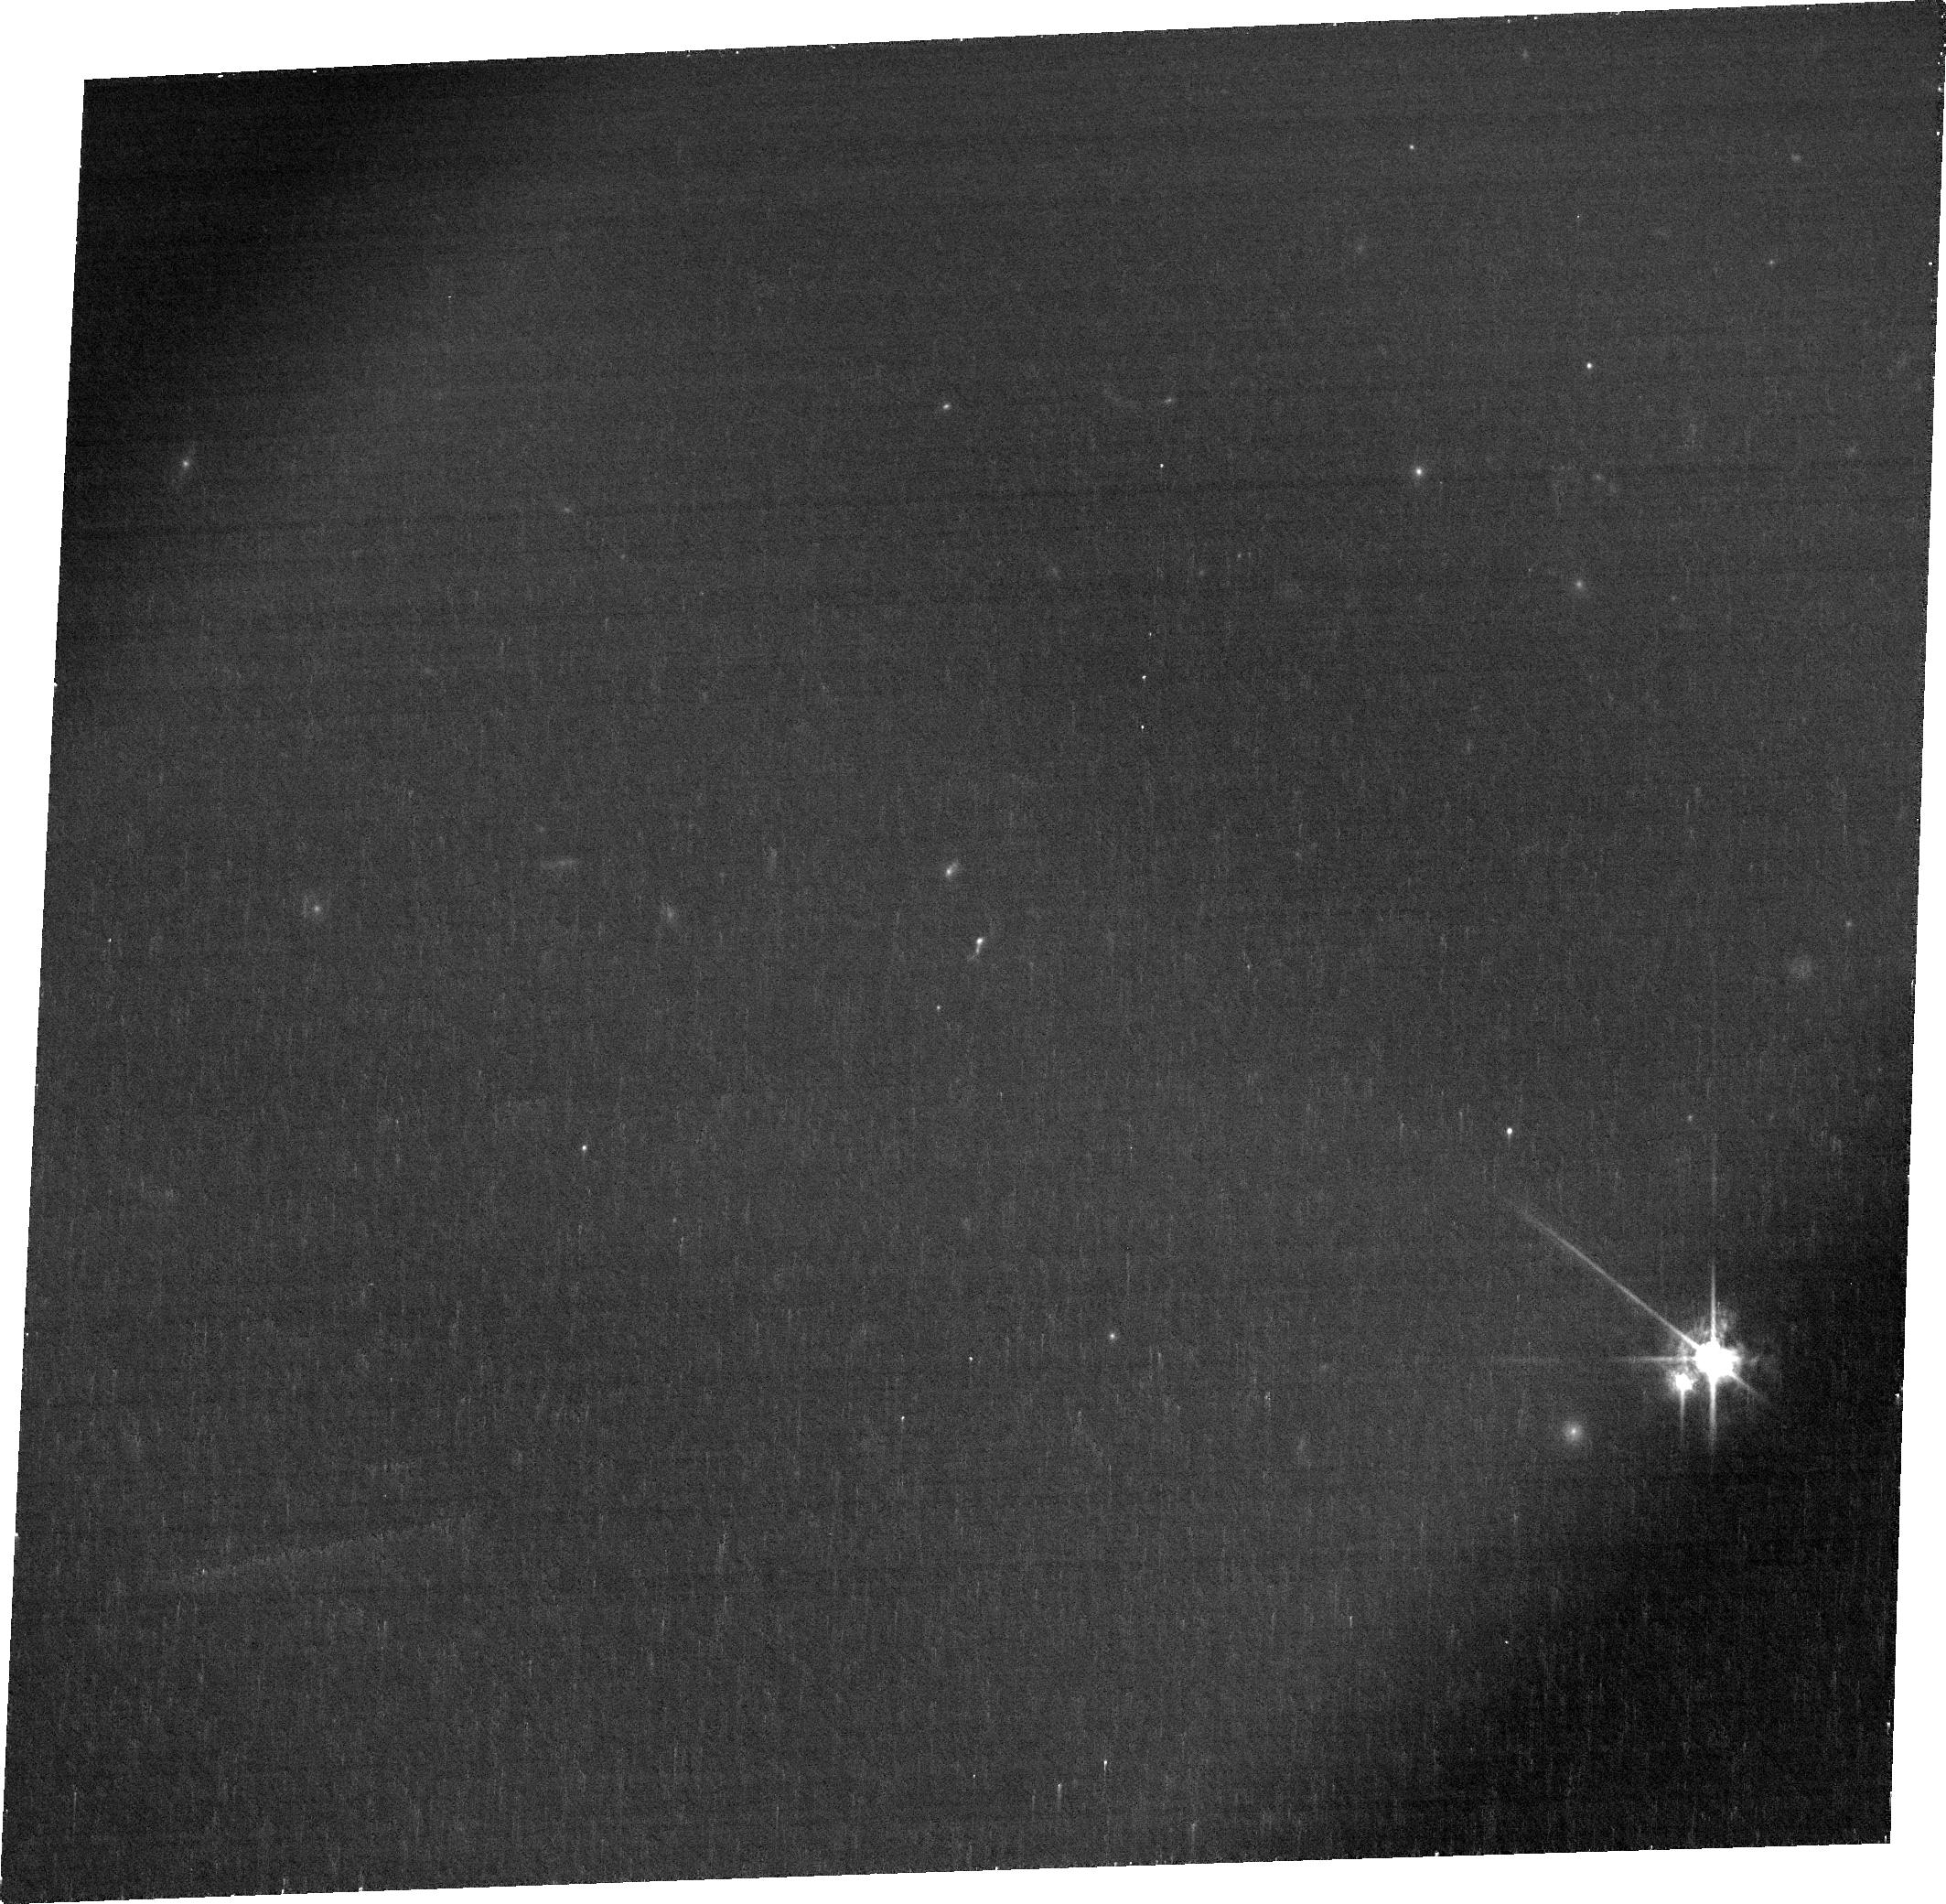
Target: J1046+5827. Instrument: ACS/WFC. Filter: FR914M. Exposure: 19 min. Observation ID: jfjq07050

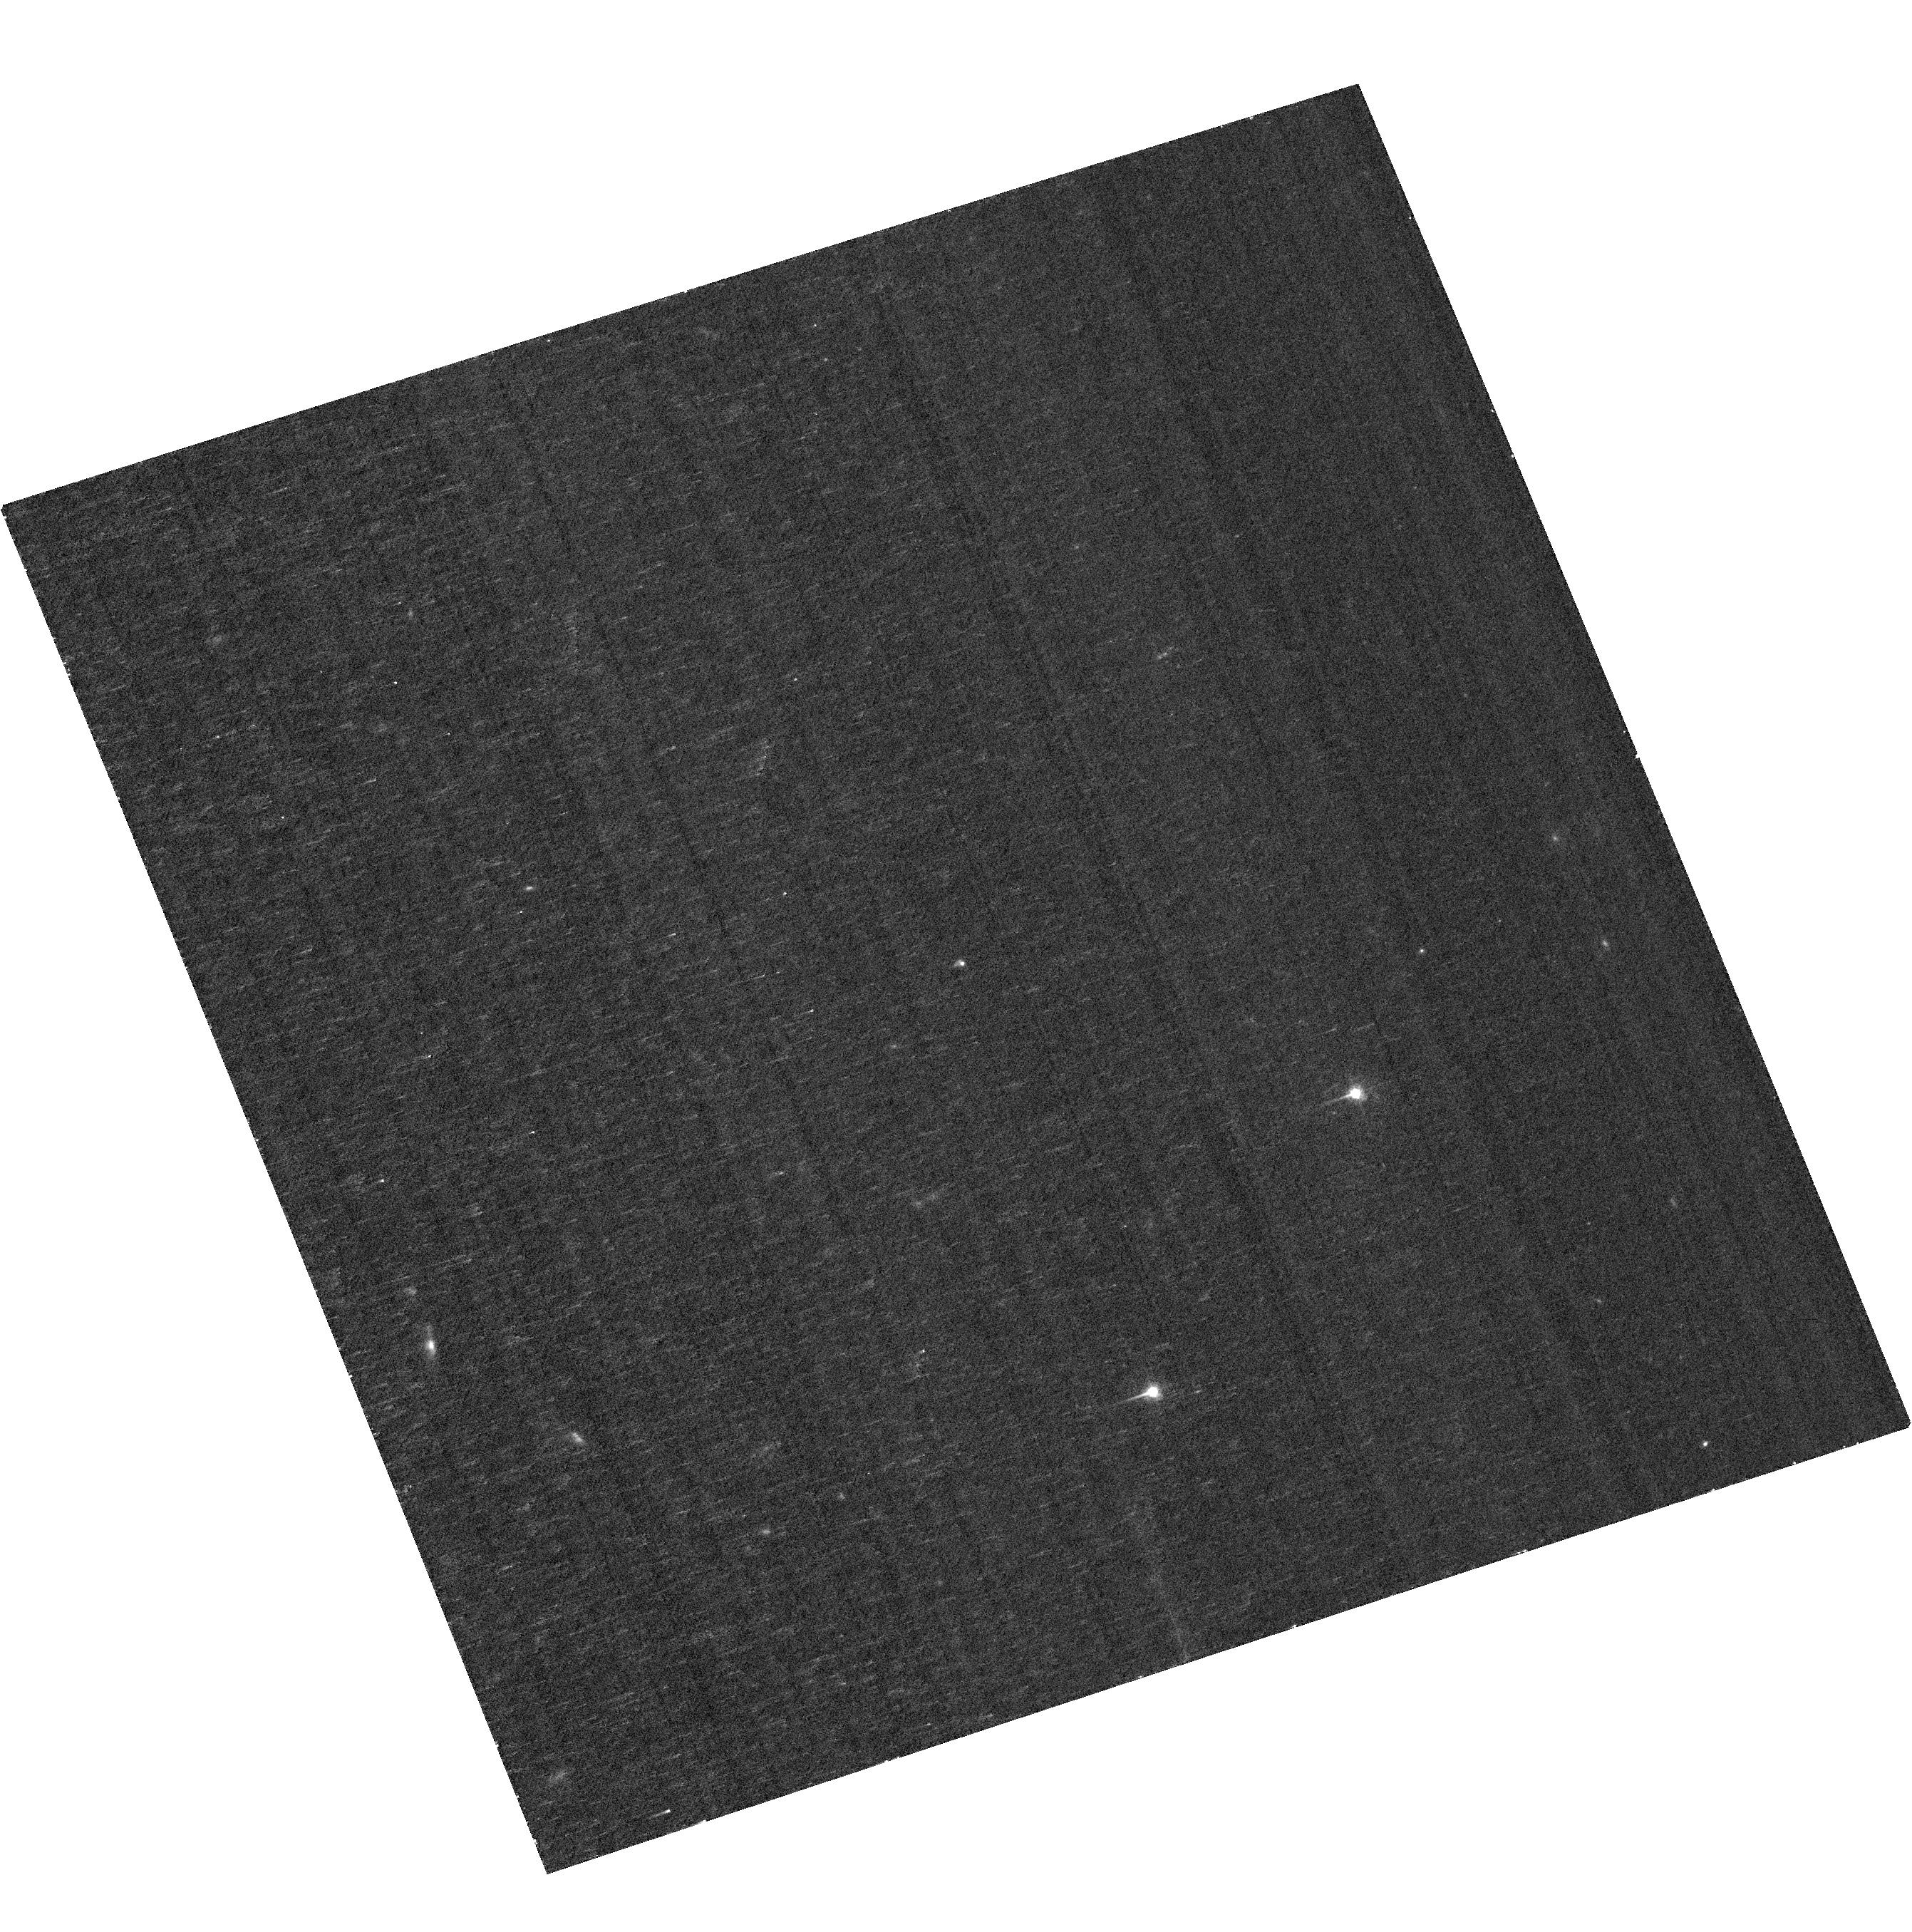
Target: J1127+4610. Instrument: ACS/WFC. Filter: F550M. Exposure: 22 min. Observation ID: hst_17913_03_acs_wfc_f550m_jfjq03

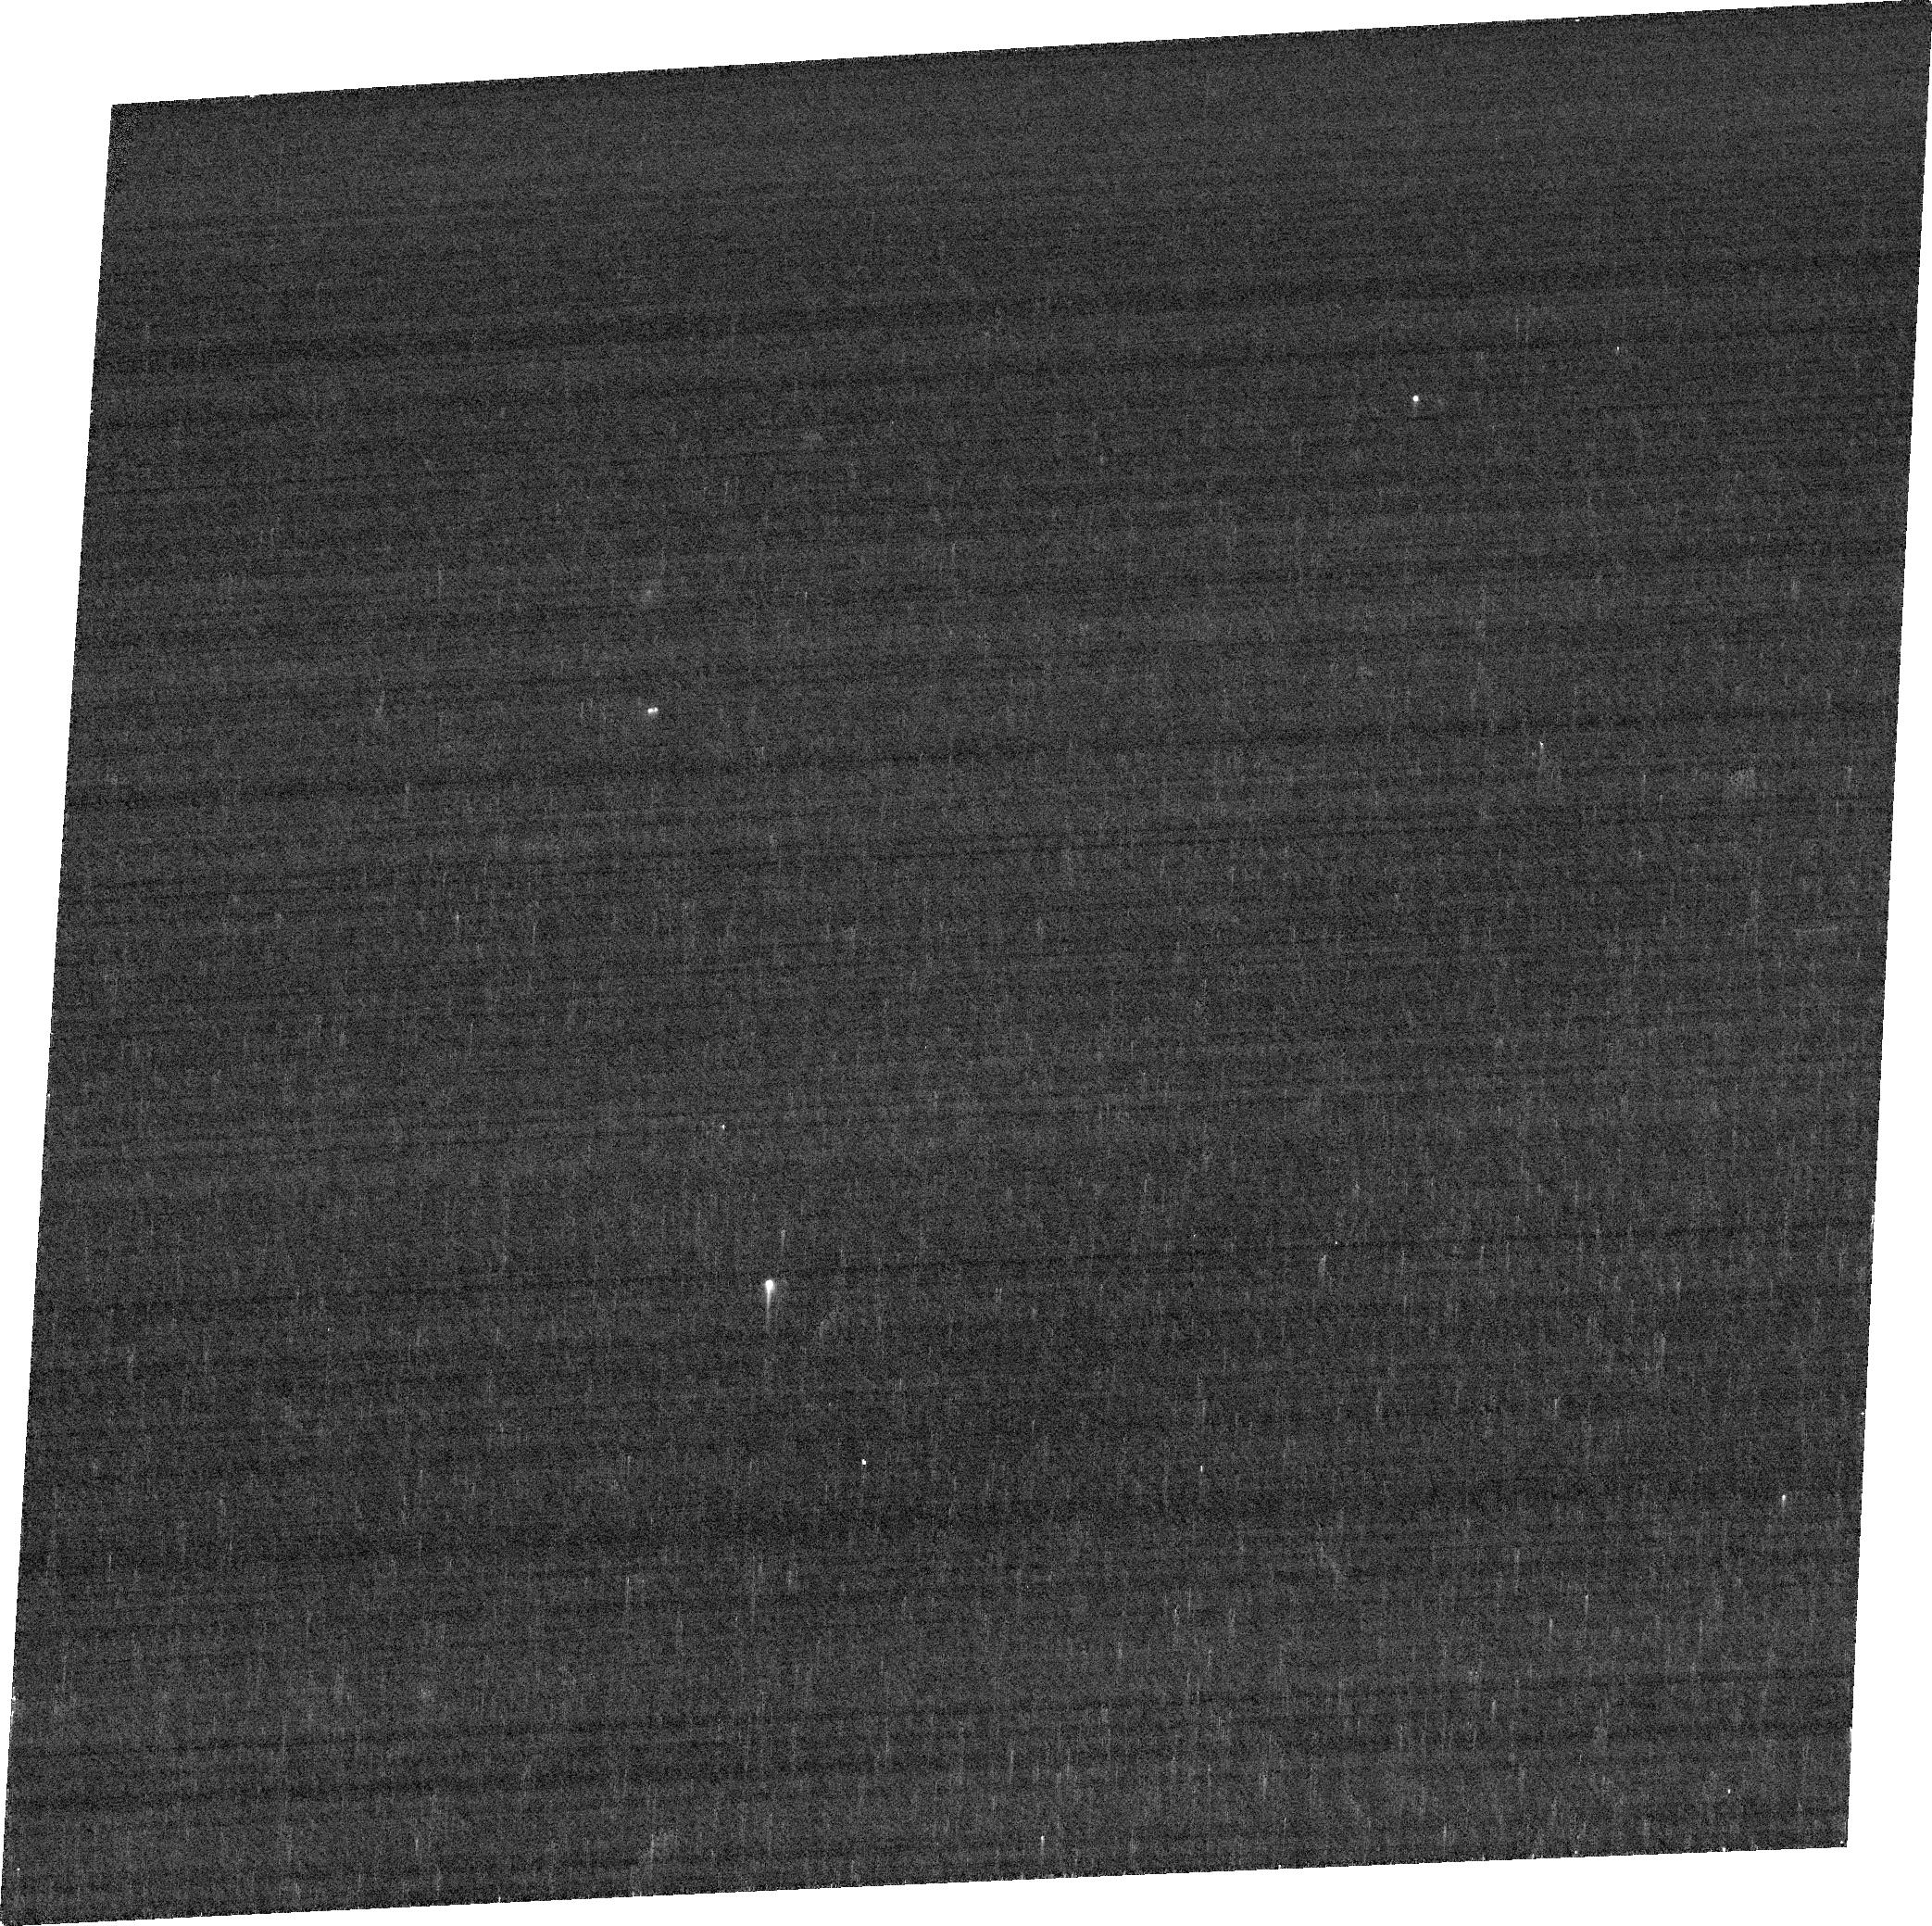
Target: J0232-0426. Instrument: ACS/WFC. Filter: FR716N. Exposure: 5 min. Observation ID: jfjq06010

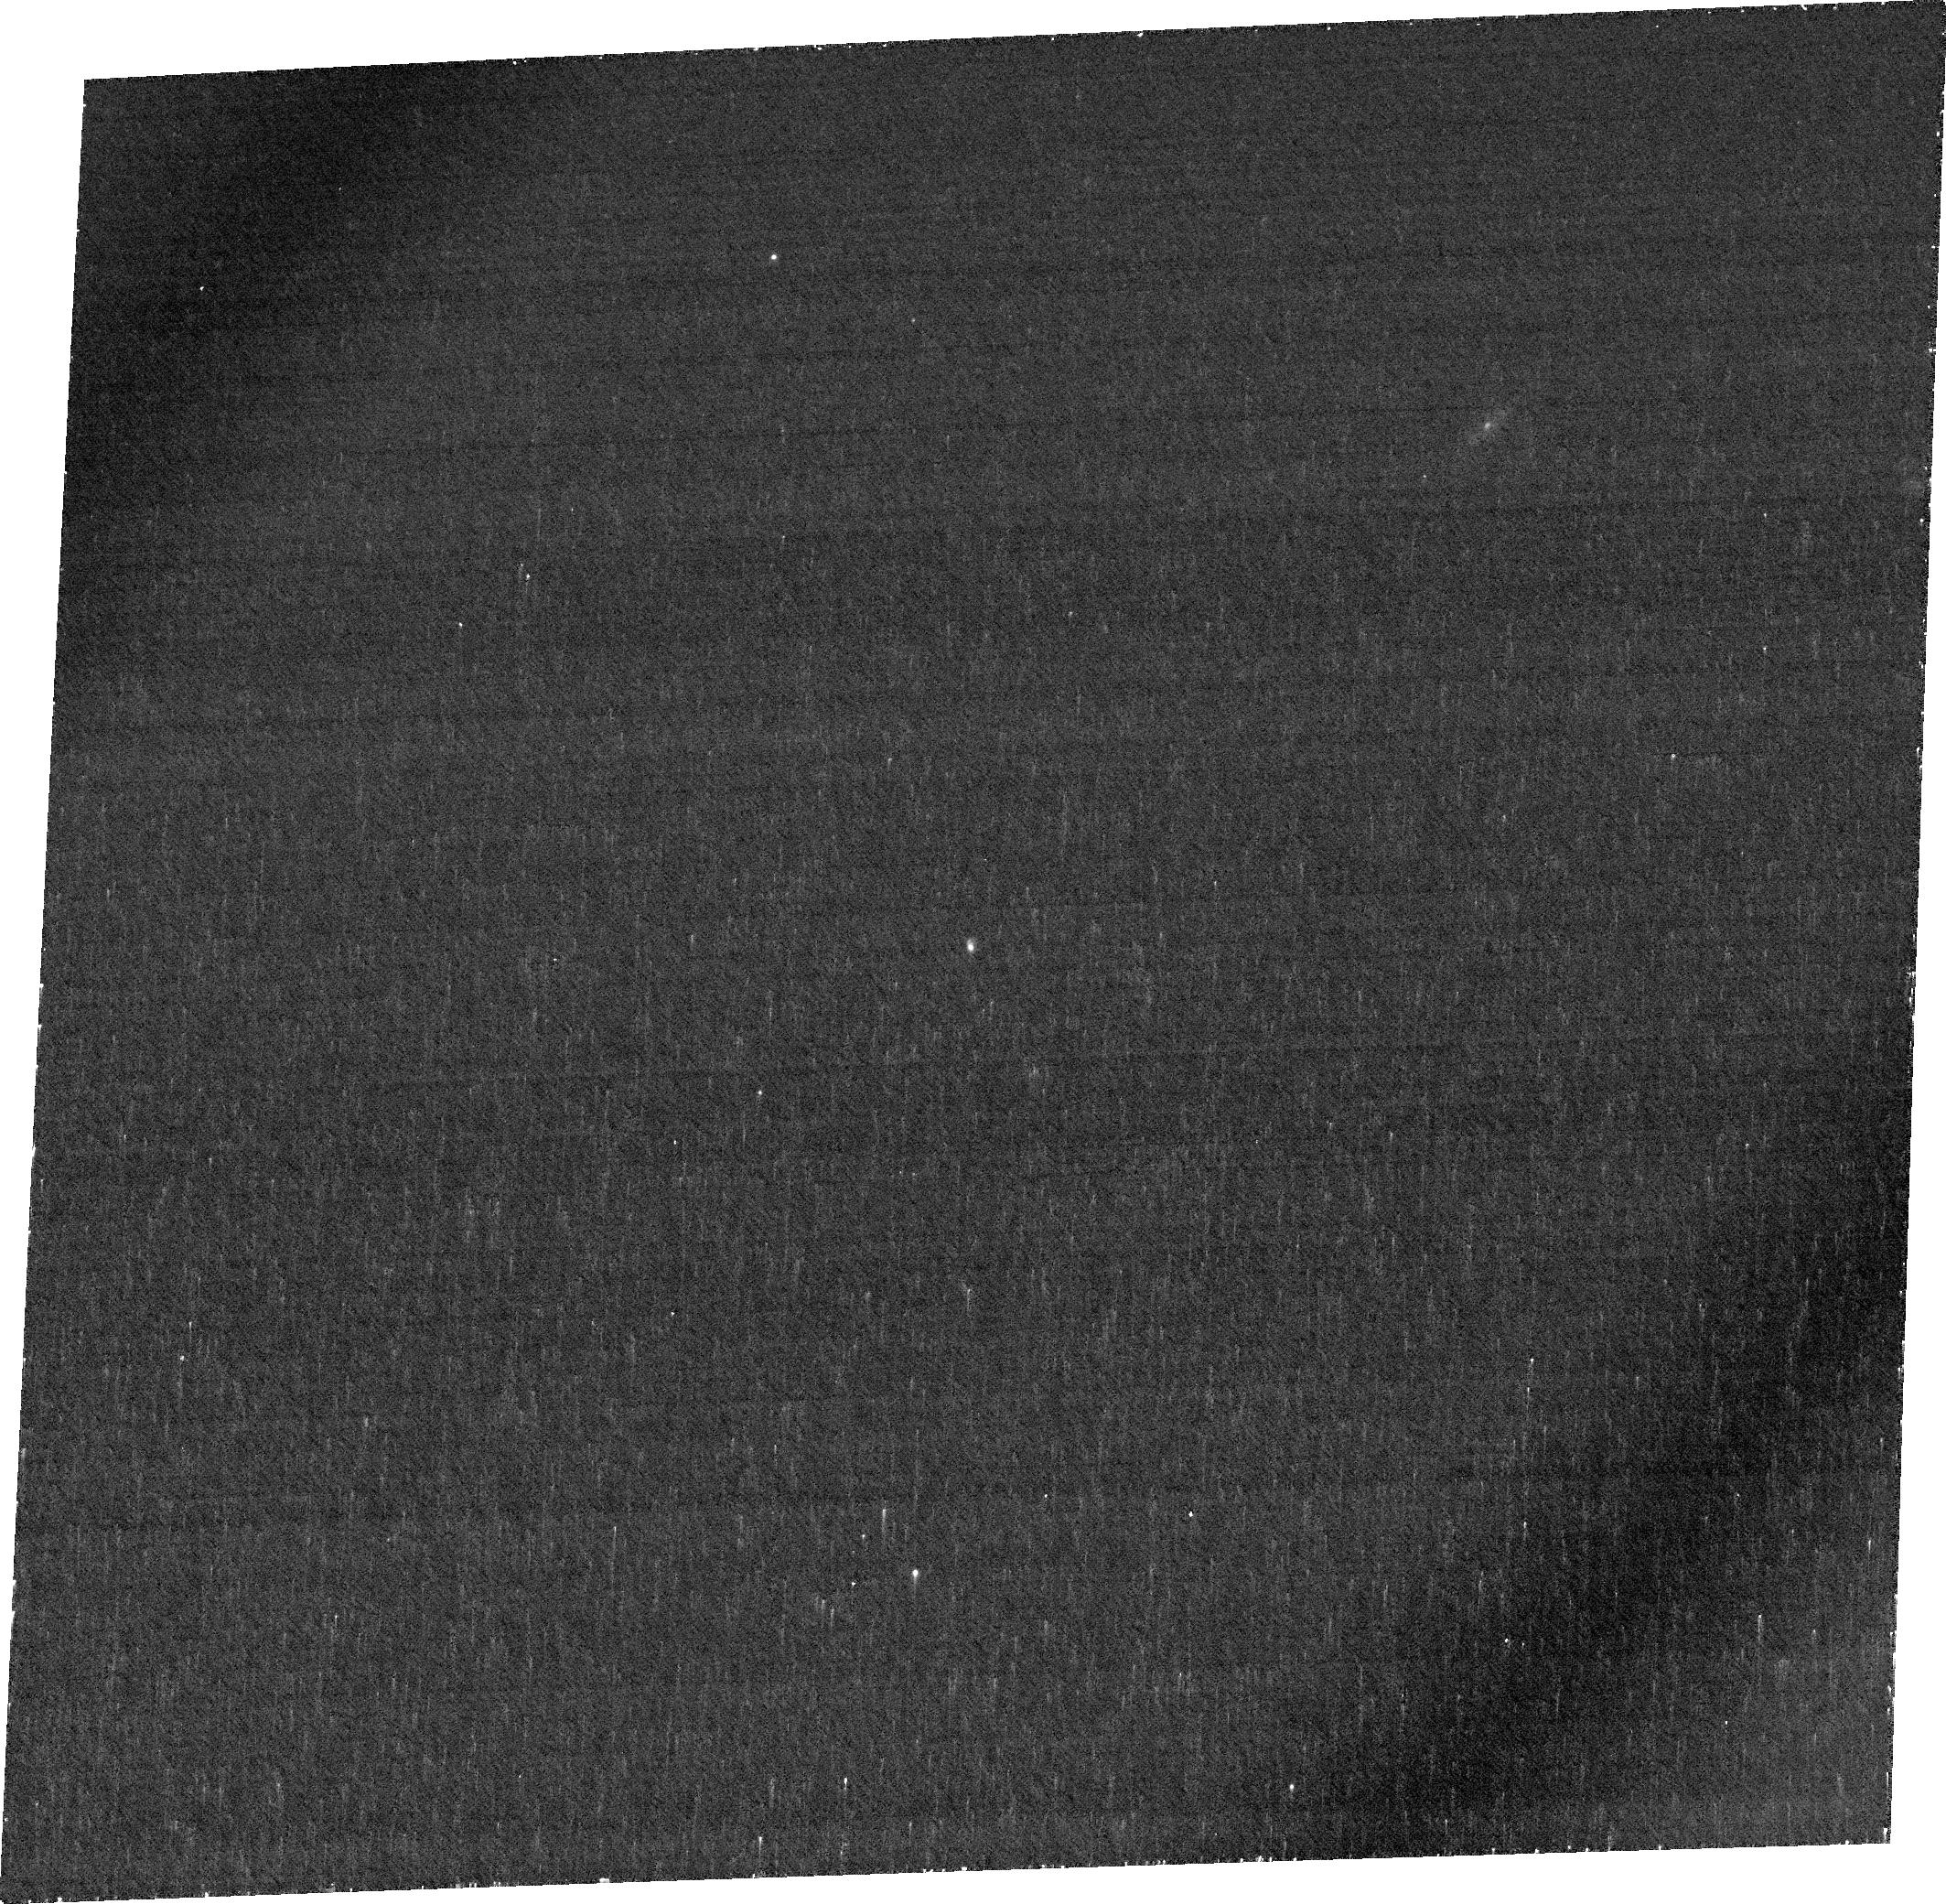
Target: J012217+052044. Instrument: ACS/WFC. Filter: FR505N. Exposure: 35 min. Observation ID: jfjq01010

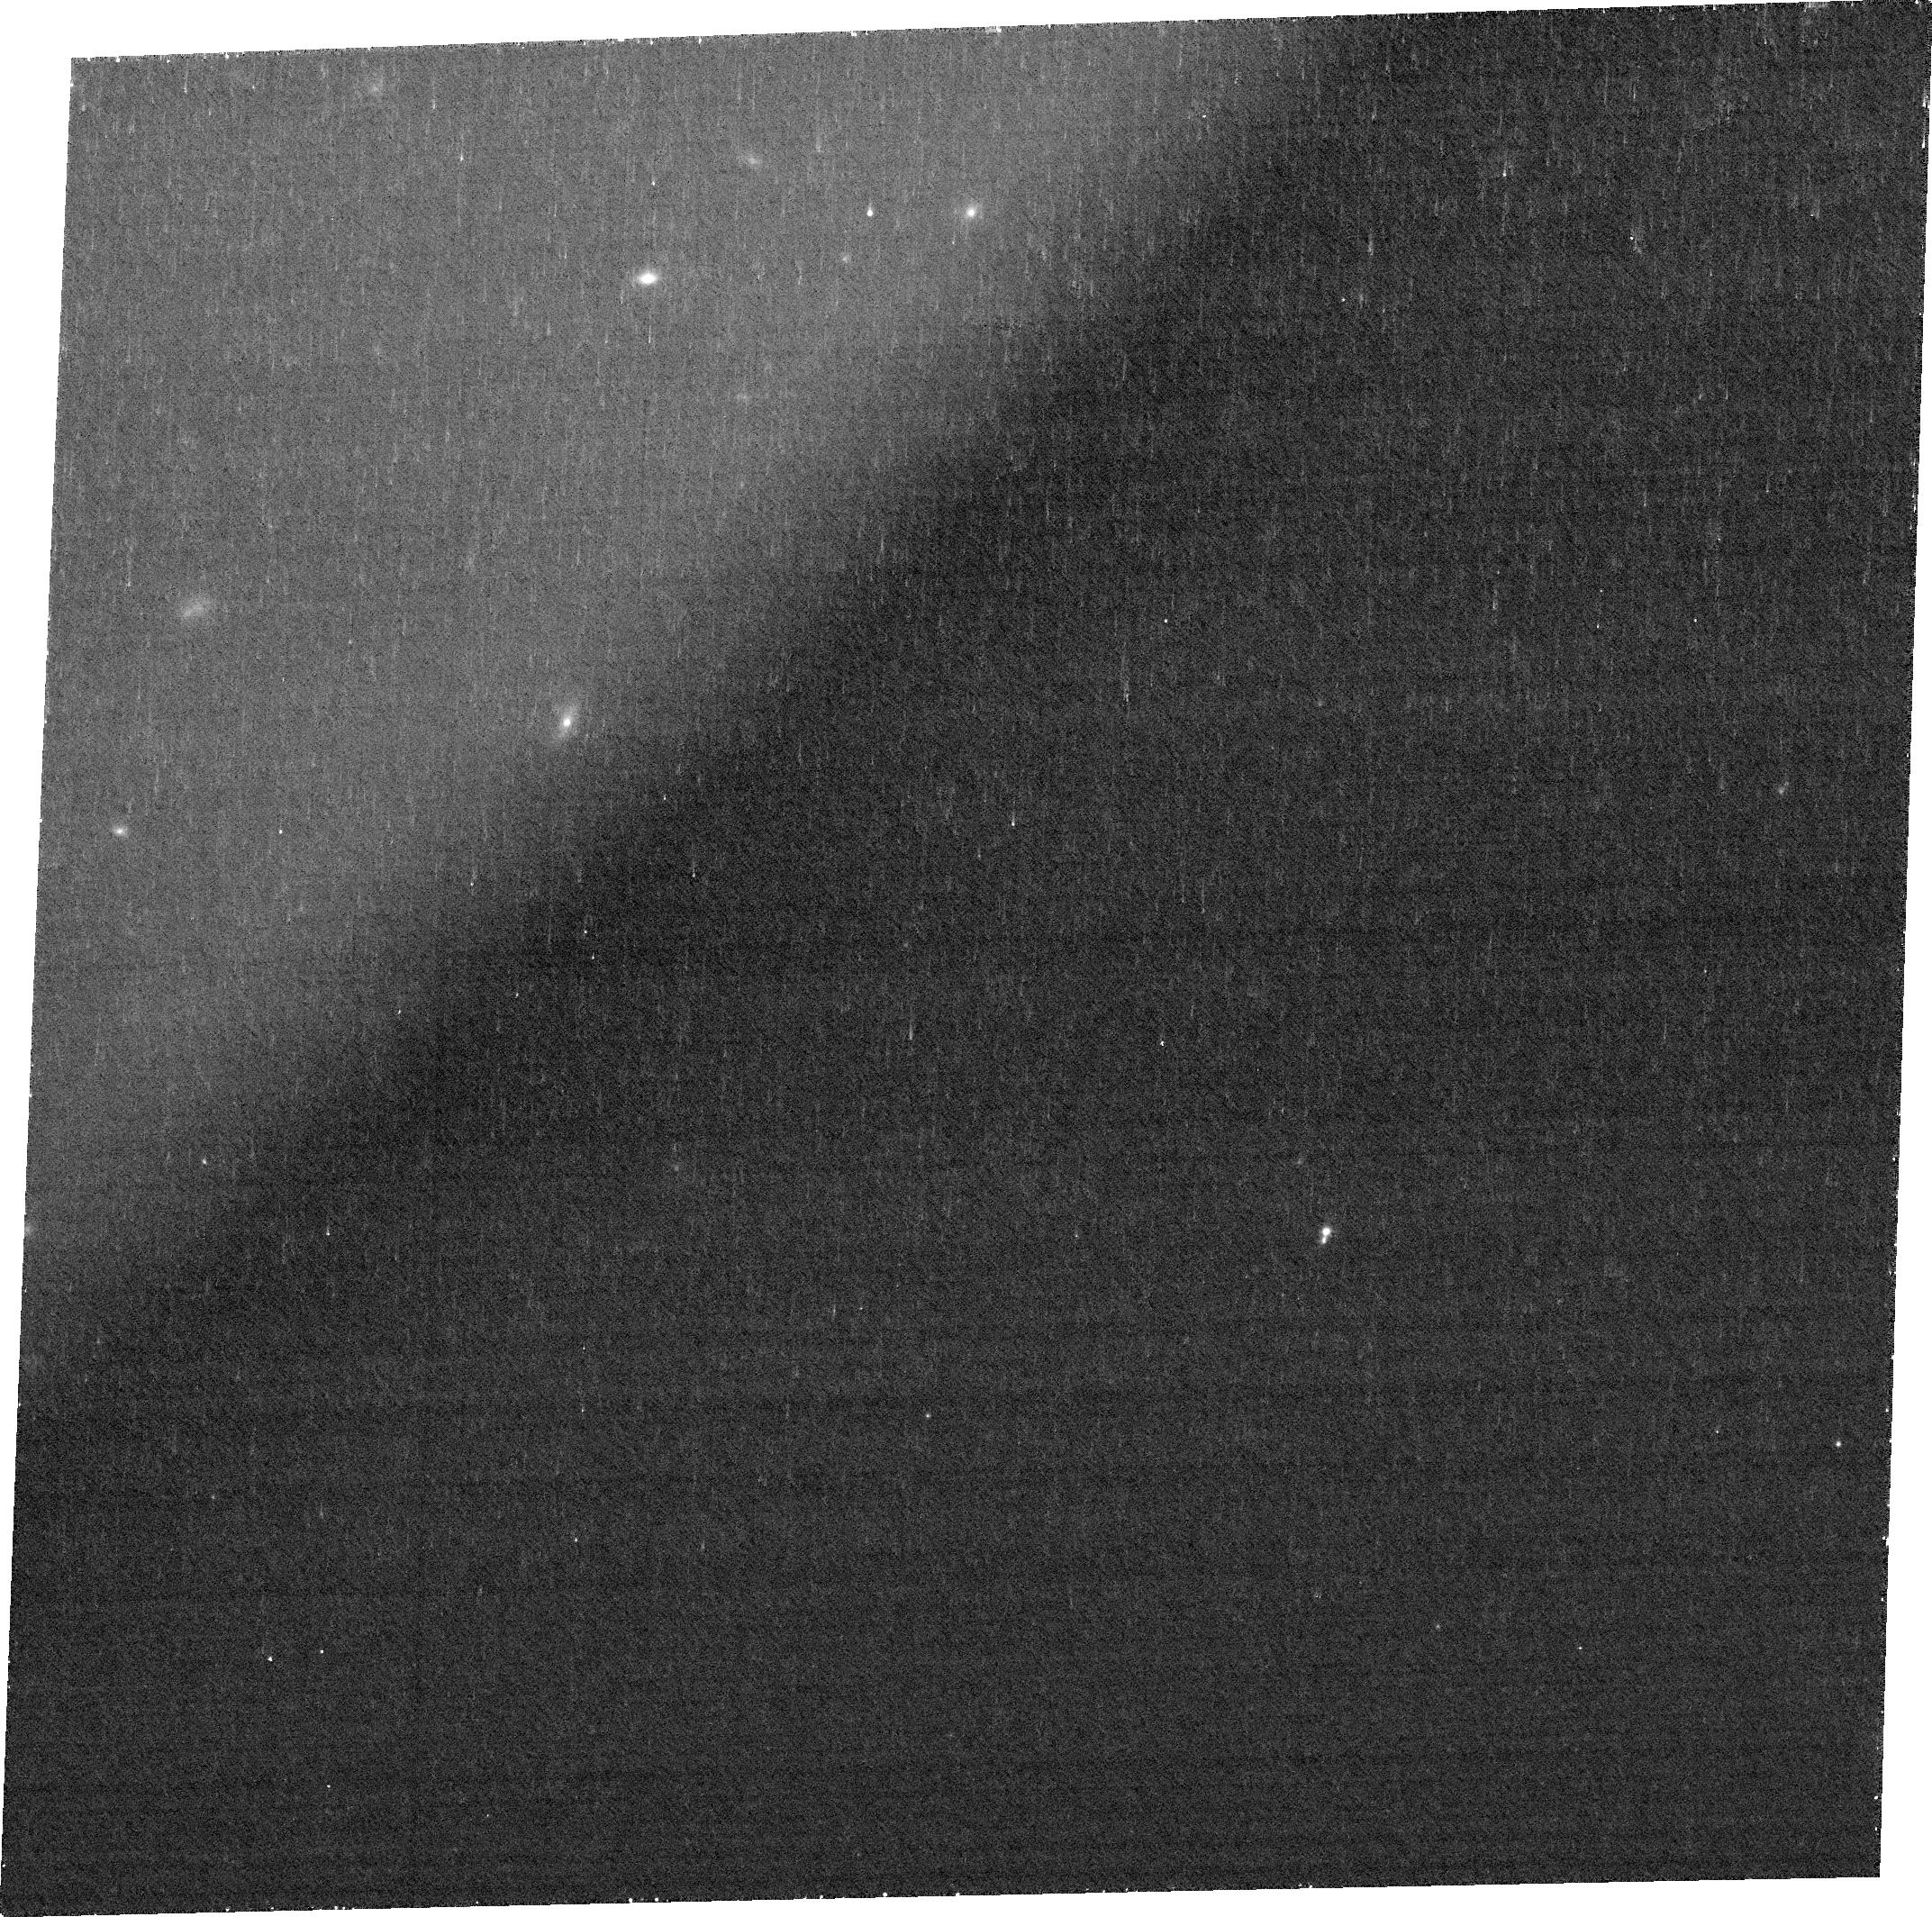
Target: J1046+5827. Instrument: ACS/WFC. Filter: FR931N. Exposure: 36 min. Observation ID: jfjqa7010

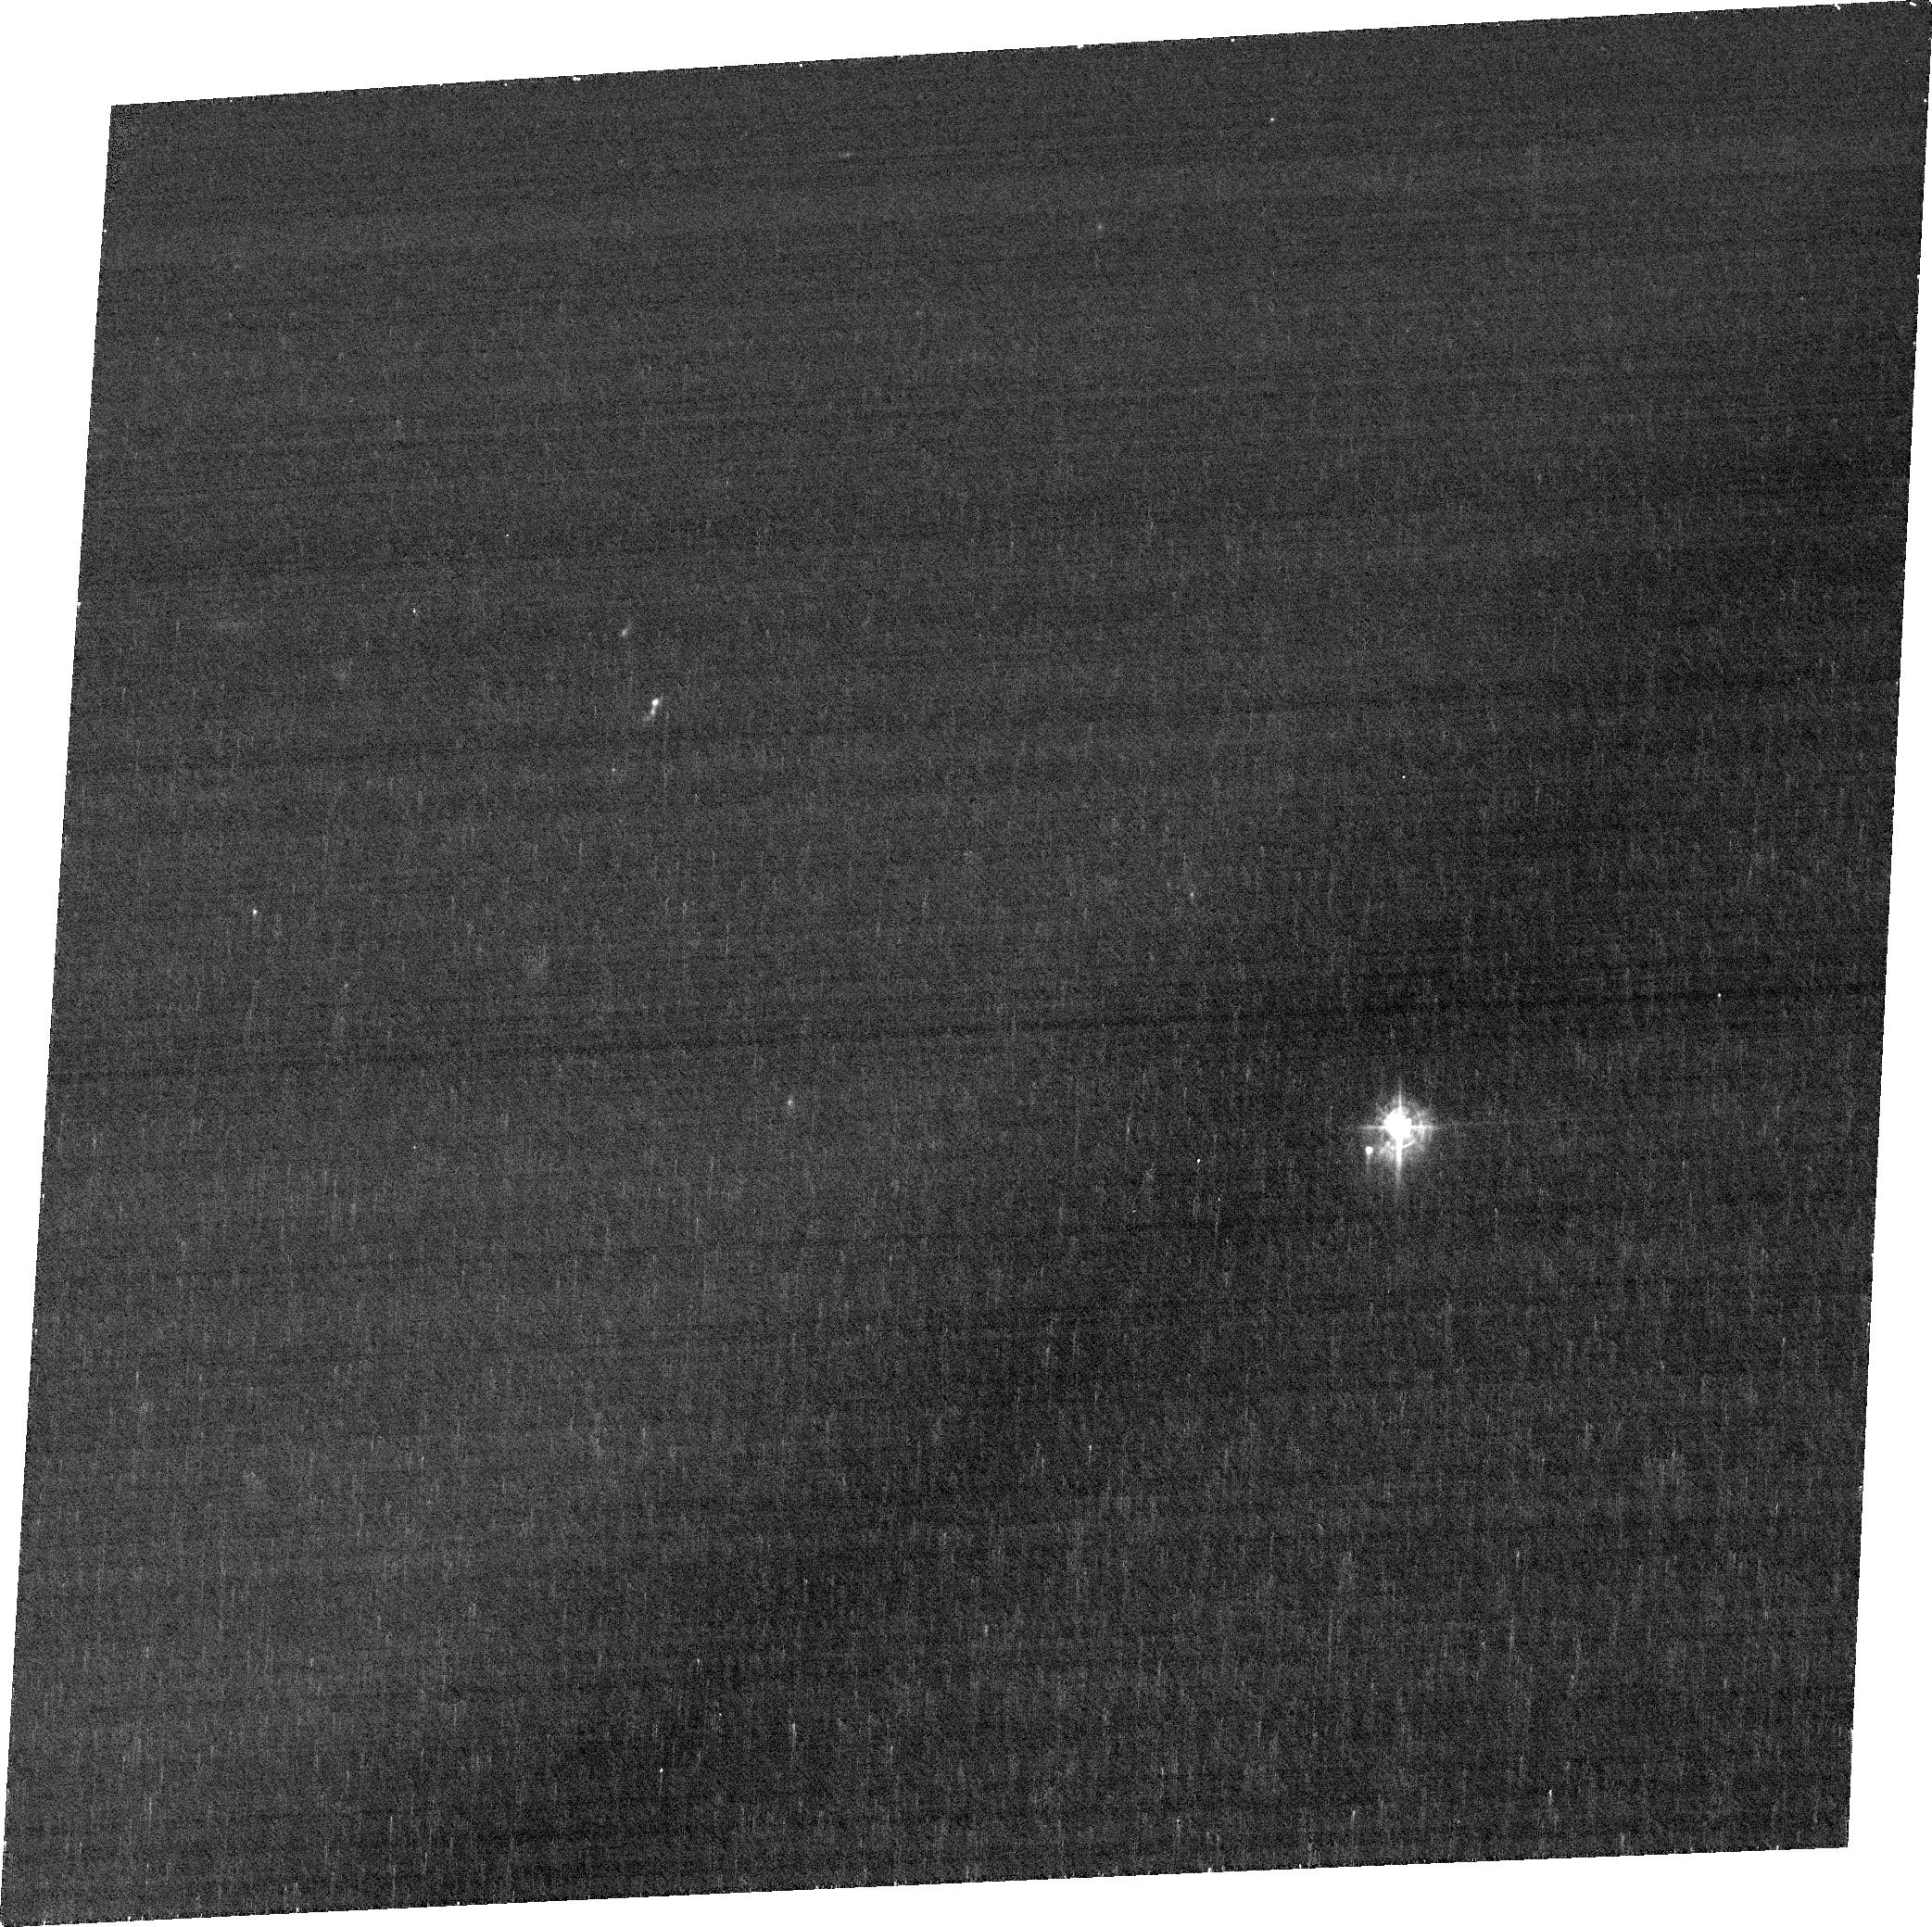
Target: J1046+5827. Instrument: ACS/WFC. Filter: FR647M. Exposure: 12 min. Observation ID: jfjq07020

The False positive in the Lyman Continuum escape fraction estimation (PI: Lin, Yu-Heng)

When calculating the reionization history, the Lyman Continuum escape fraction (fesc) cannot be measured directly at high redshift and therefore remains severely unconstrained. The fesc can only be referred from the indirect fesc indicators derived from the low-z studies. However, the indirect fesc indicators are only derived from spatially integrated properties, neglect the false positives in the regression, and imply an overproduction of ionizing photons that would lead to a very early reionization history. This proposal aims at understanding the discrepancy between observed reionization constraints and the local Lyman Continuum emitters. We propose imaging 4 galaxies with resolved maps of escape fraction proxies derived from optical emission lines to identify for the first time their spatial variations in these galaxies. These 4 galaxies are exclusively selected from the false positive sample in the Lyman Continuum escape fraction estimation. Their emission line maps can only be produced by the ACS/WFC ramp filters. This will allow us to understand whether the global (integrated) properties of these galaxies (star formation rate density, [OIII]/[OII] ratio, and dust extinction) are a good indicator of their estimated Lyman Continuum escape fraction. The applicability of these results to faint z>6 galaxies will become increasingly important for studying galaxies in the epoch of reionization.